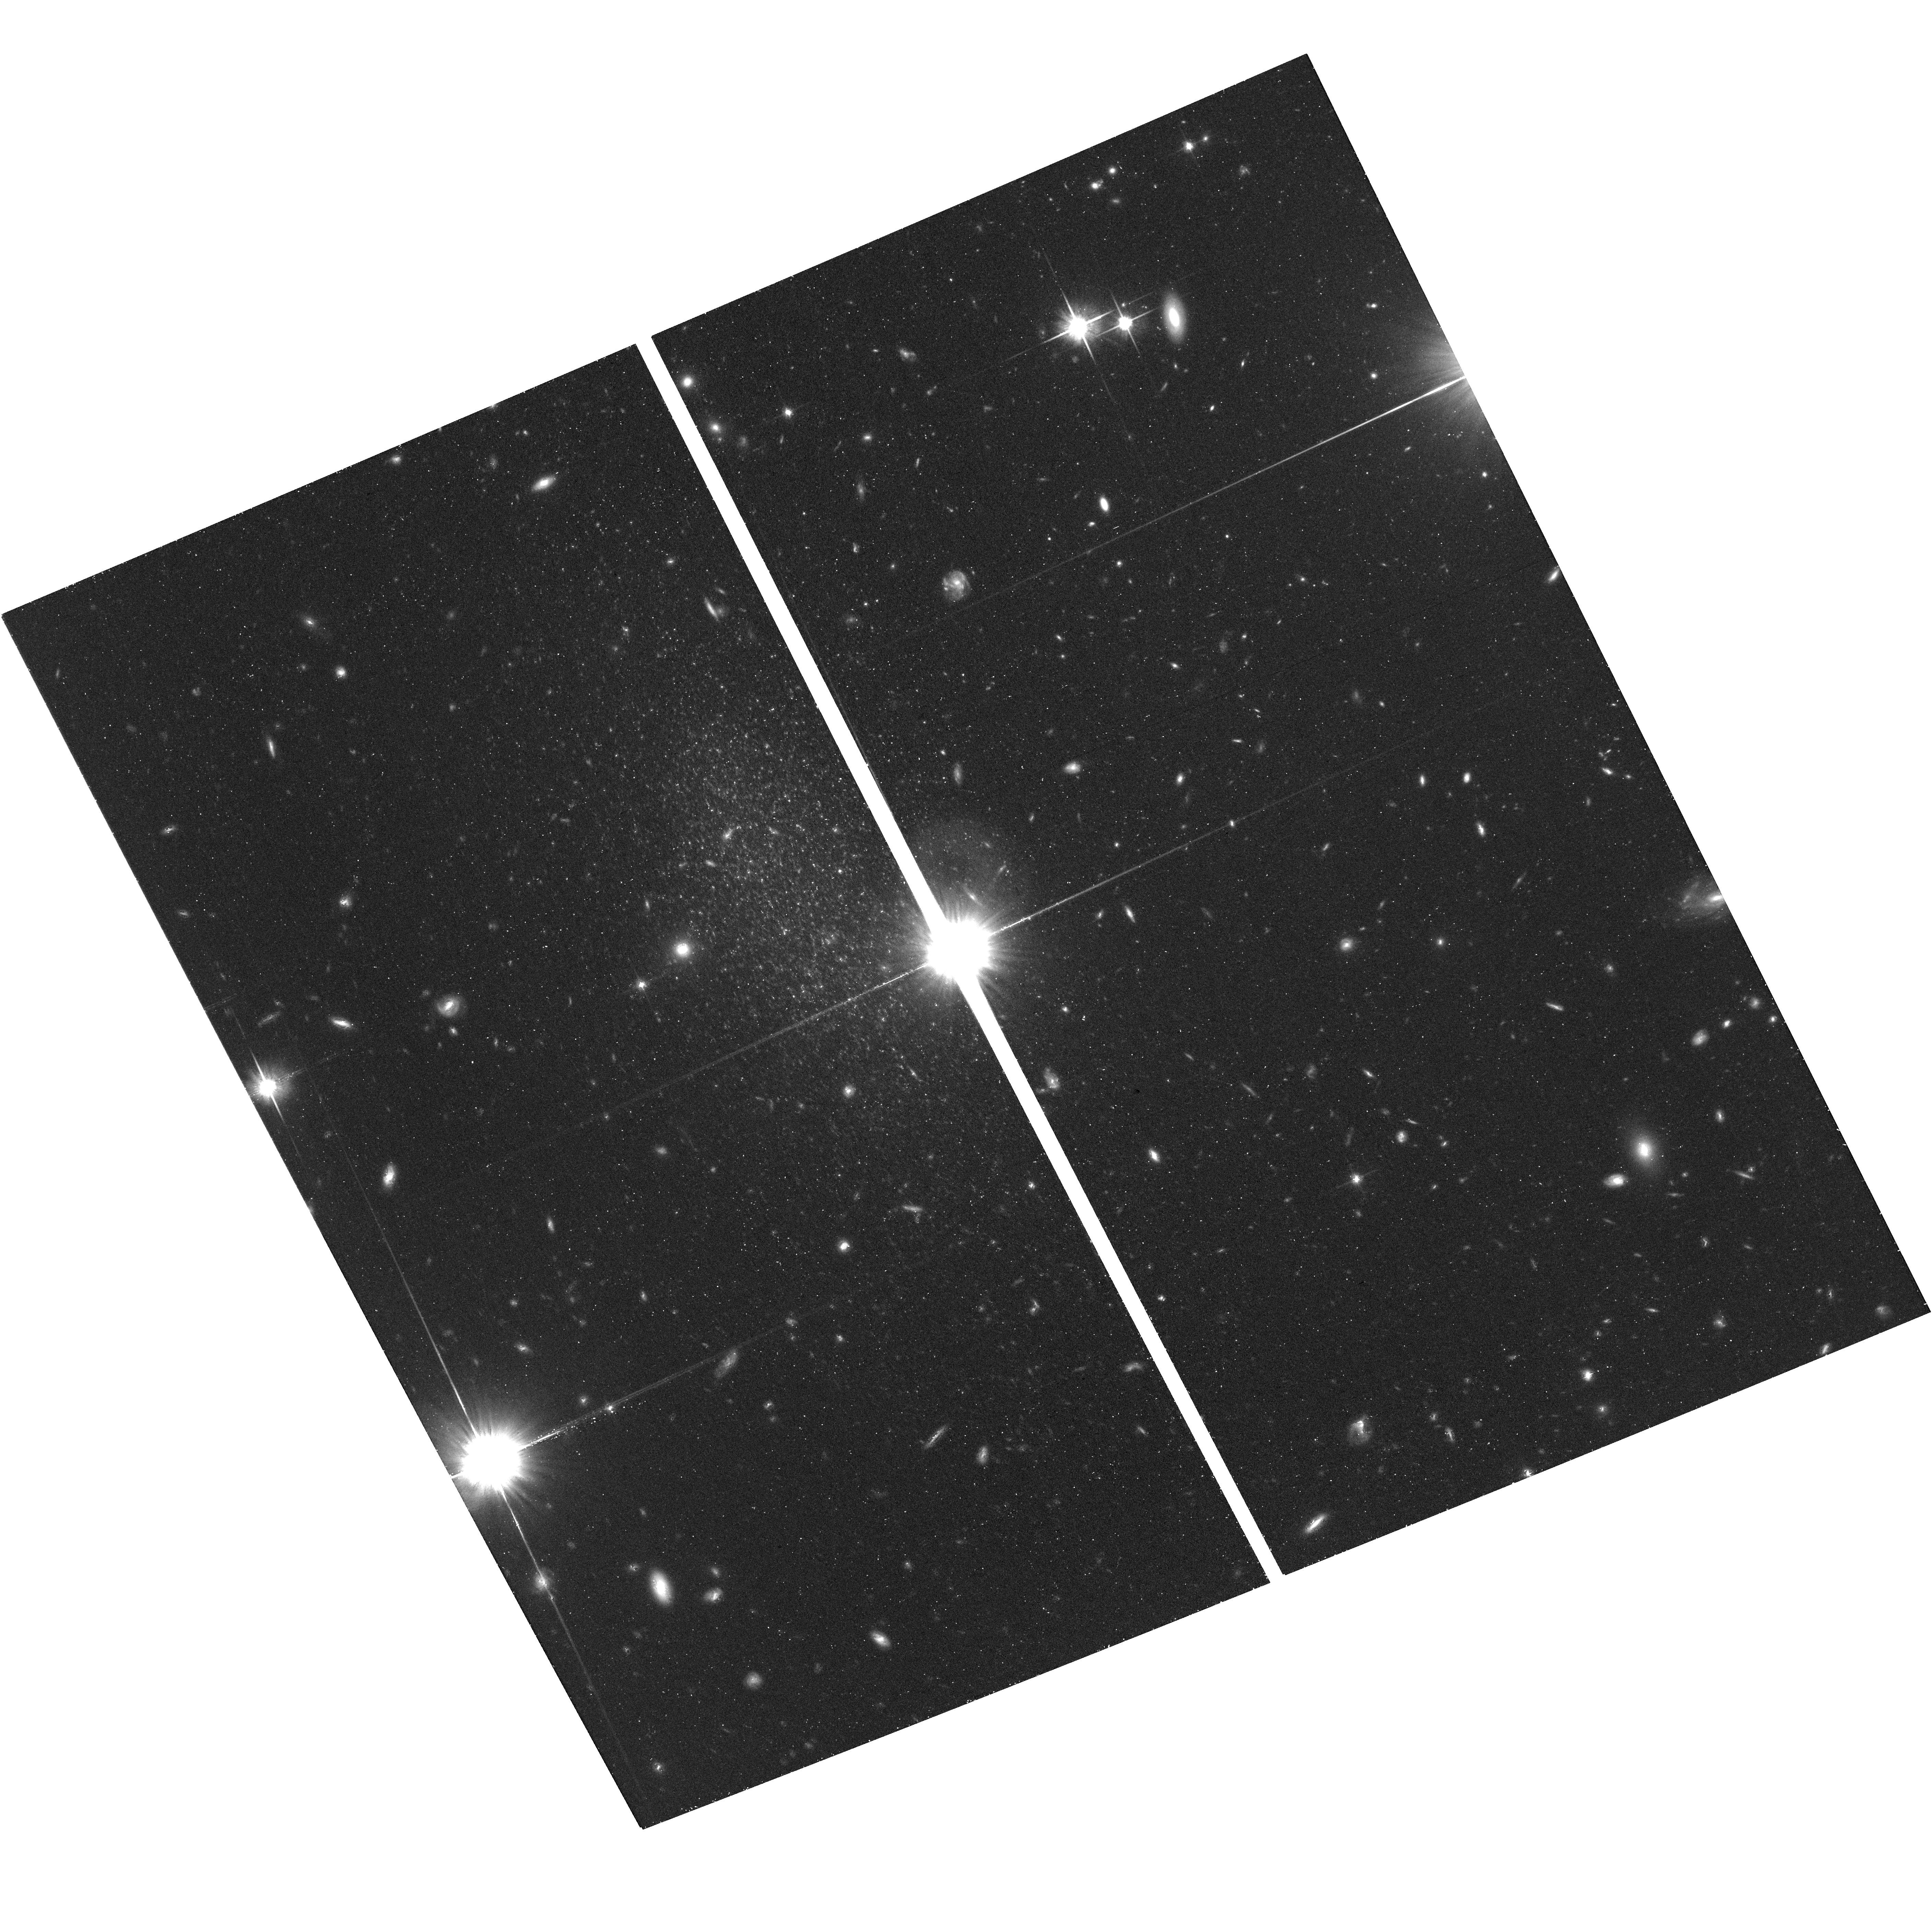
Target: KKR25. Instrument: ACS/WFC. Filter: F814W. Exposure: 42 min. Observation ID: hst_15244_11_acs_wfc_f814w_jdjt11

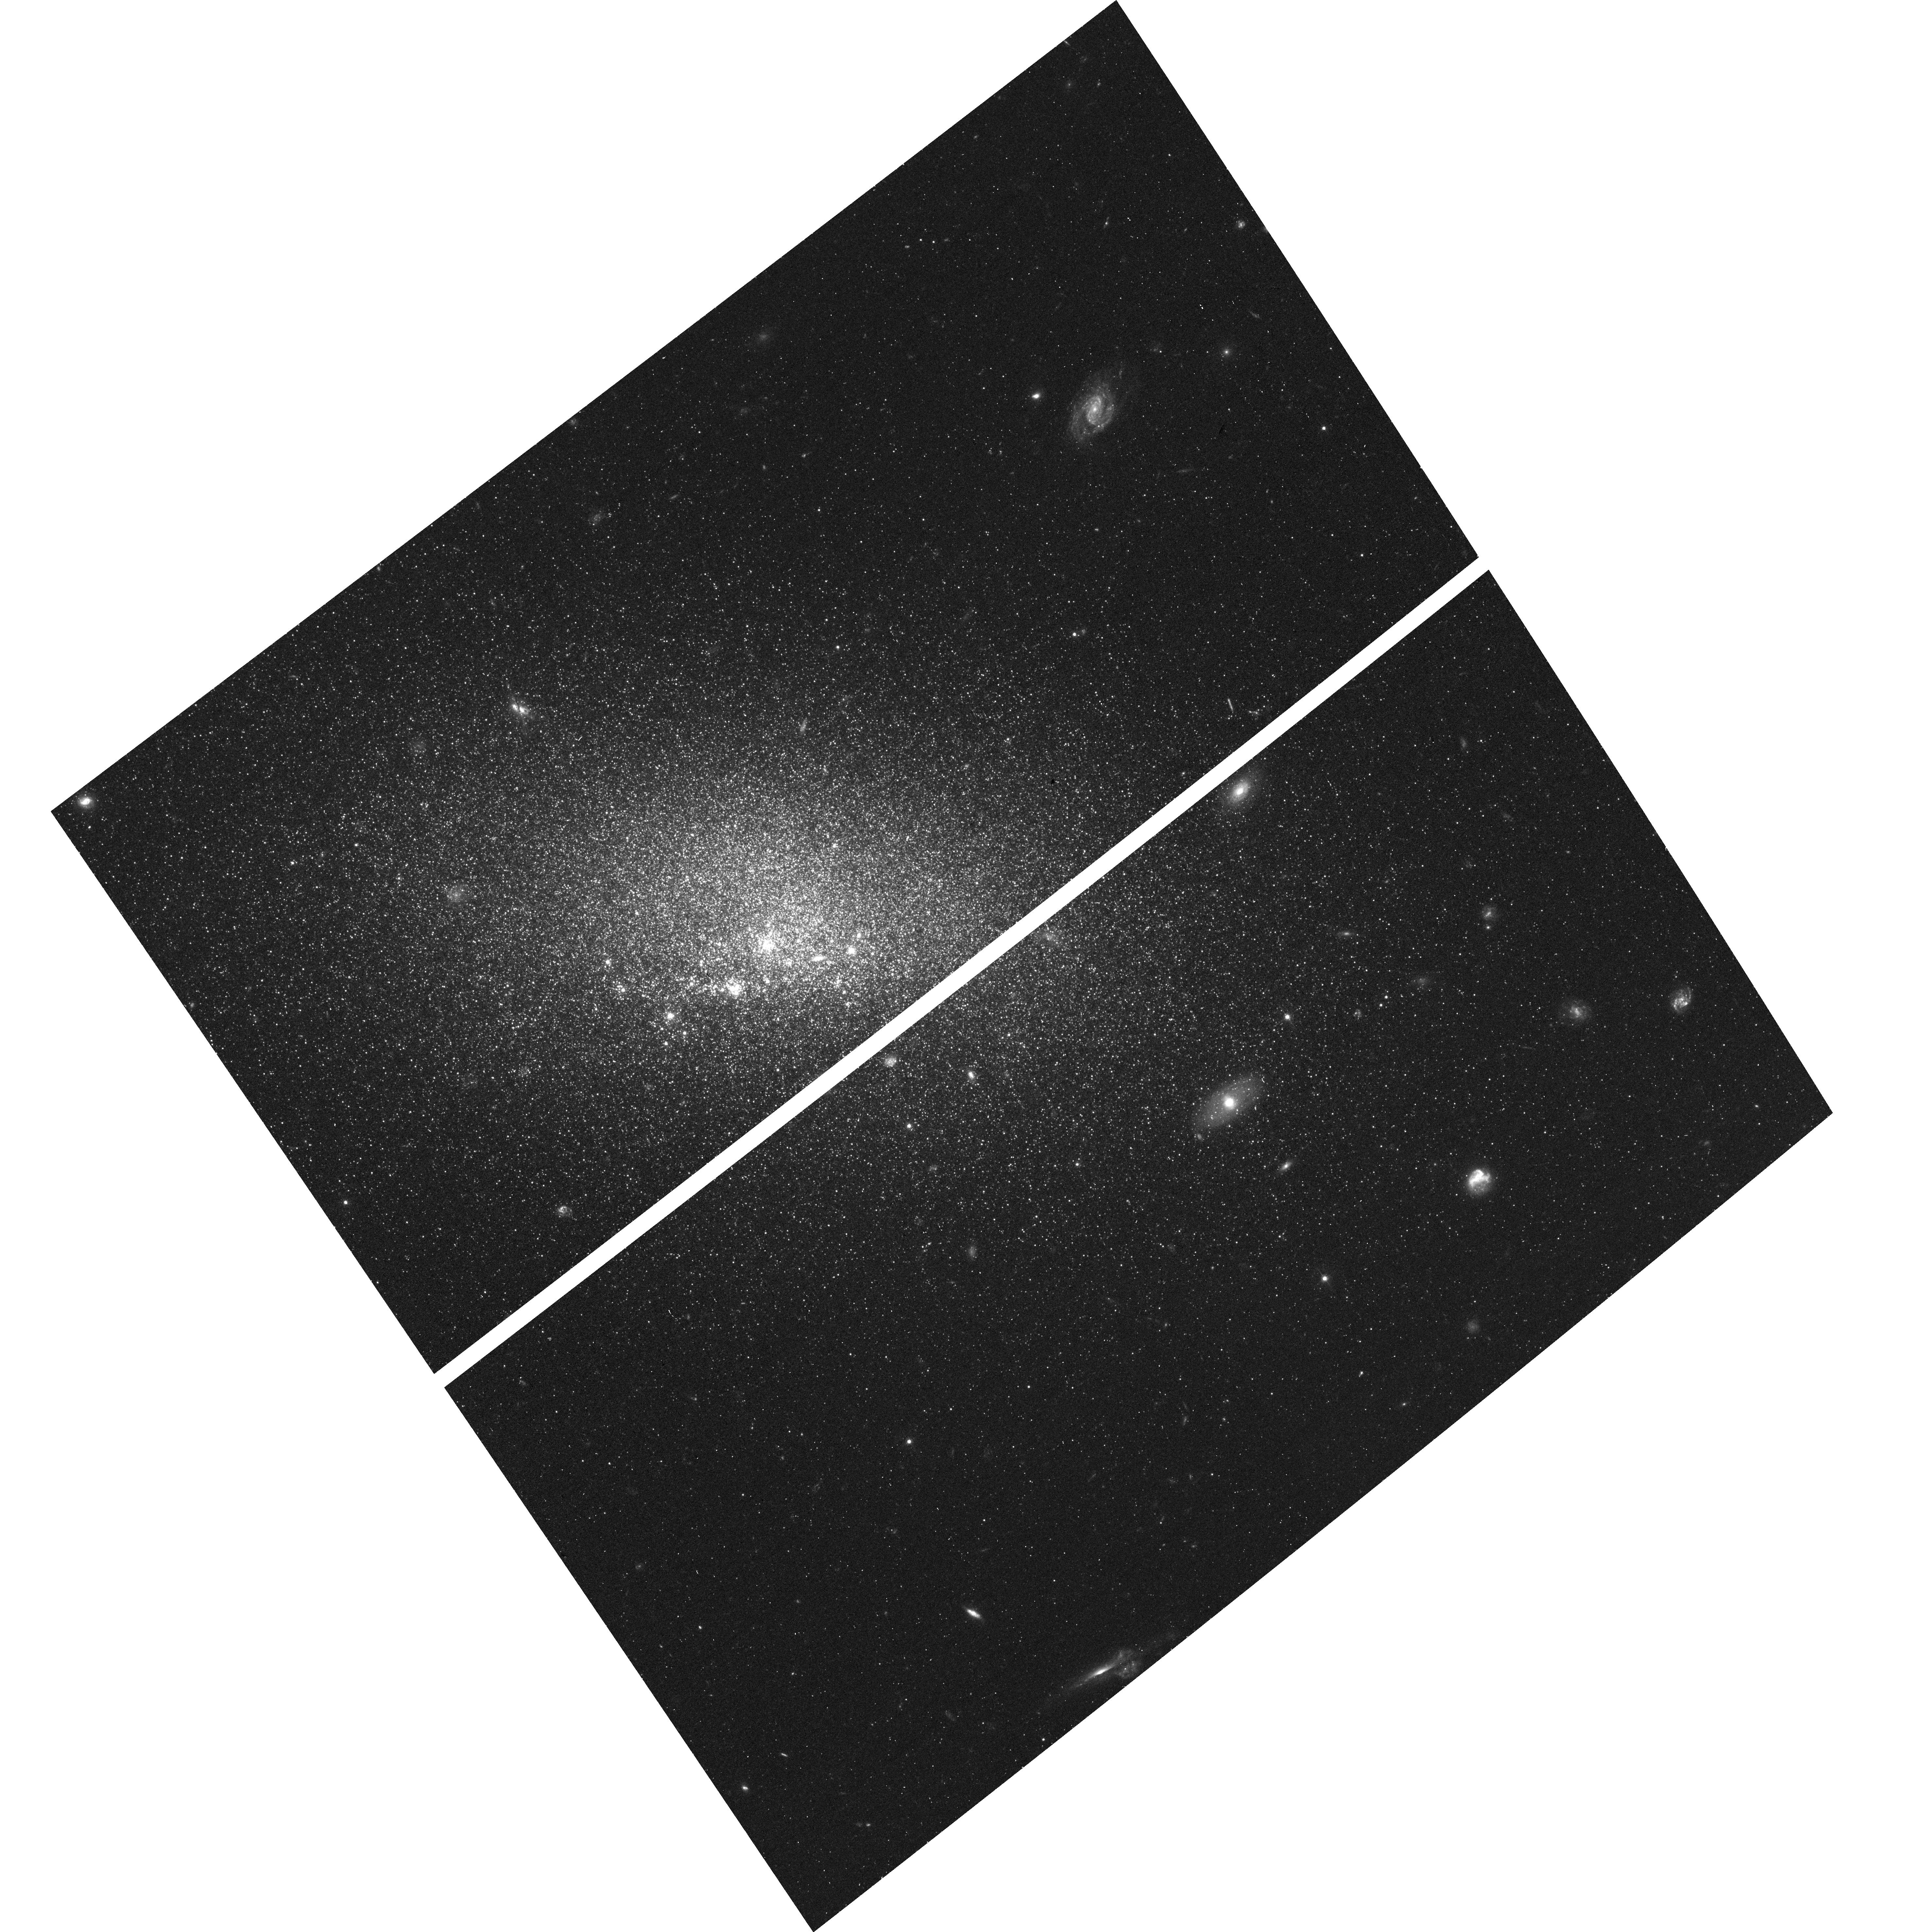
Target: VV124. Instrument: ACS/WFC. Filter: F475W. Exposure: 47 min. Observation ID: hst_15244_05_acs_wfc_f475w_jdjt05

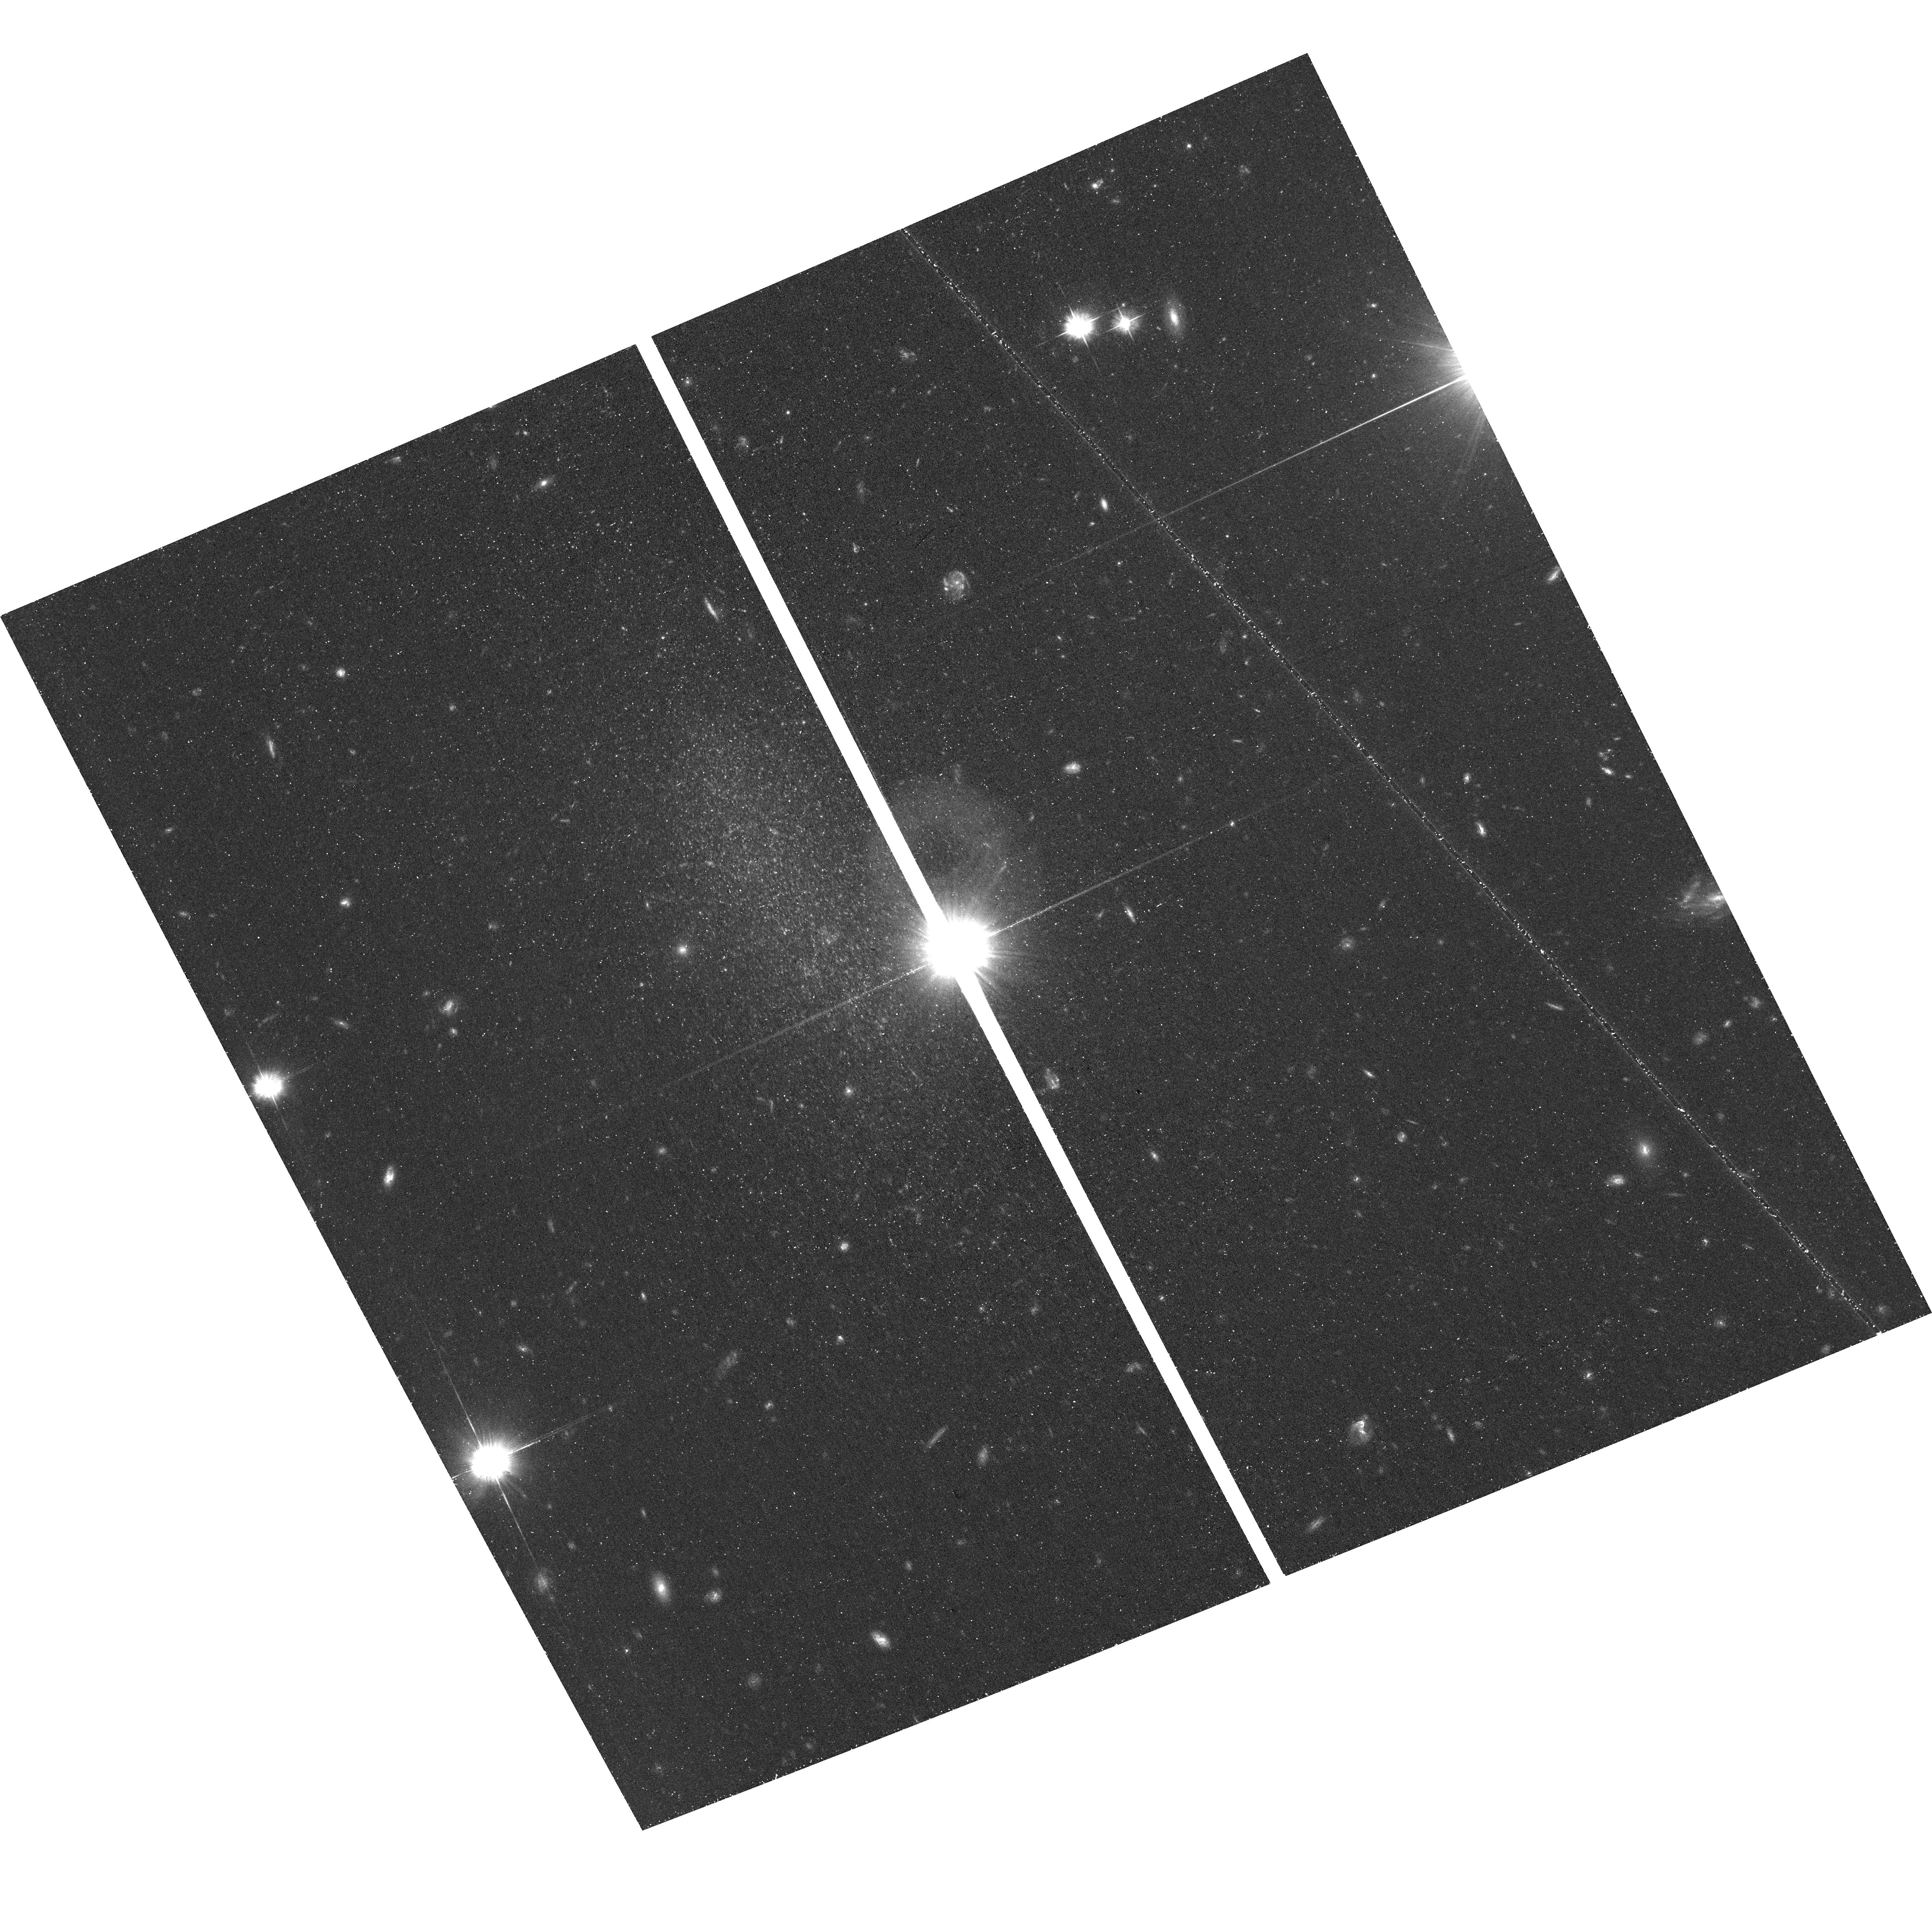
Target: KKR25. Instrument: ACS/WFC. Filter: F475W. Exposure: 47 min. Observation ID: hst_15244_11_acs_wfc_f475w_jdjt11

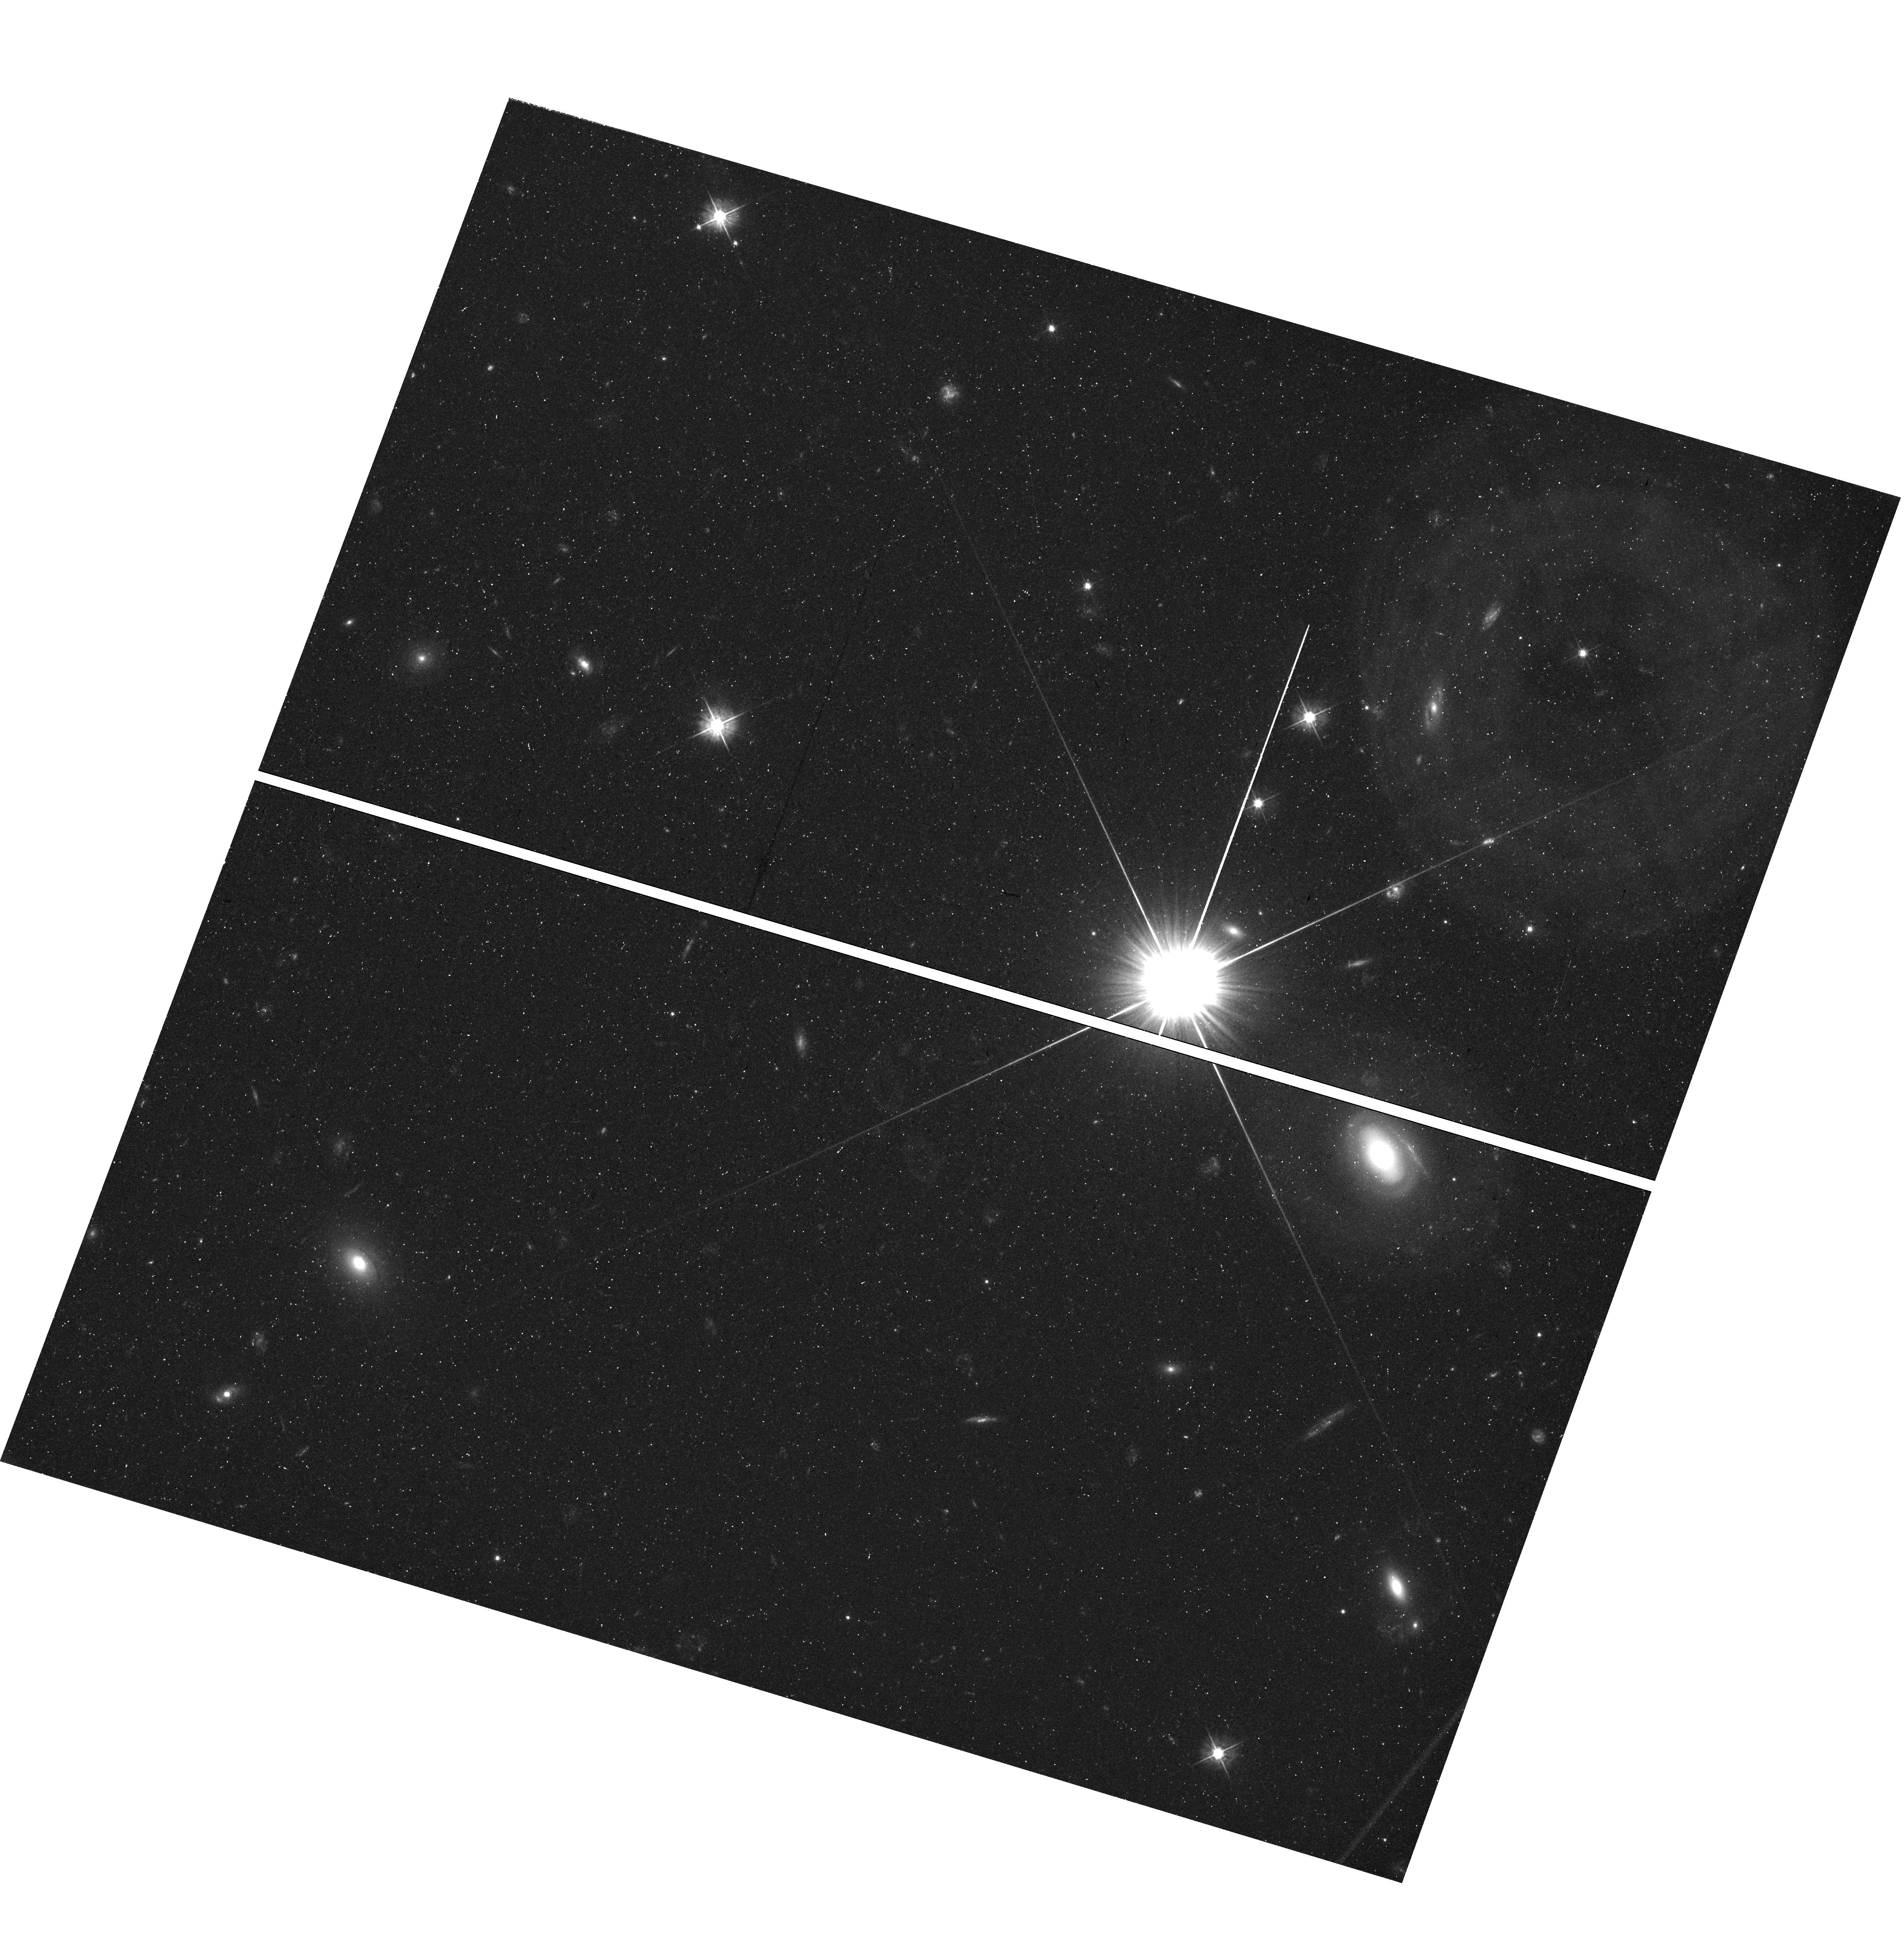
Target: KKR25. Instrument: WFC3/UVIS. Filter: F475W. Exposure: 49 min. Observation ID: hst_15244_12_wfc3_uvis_f475w_idjt12

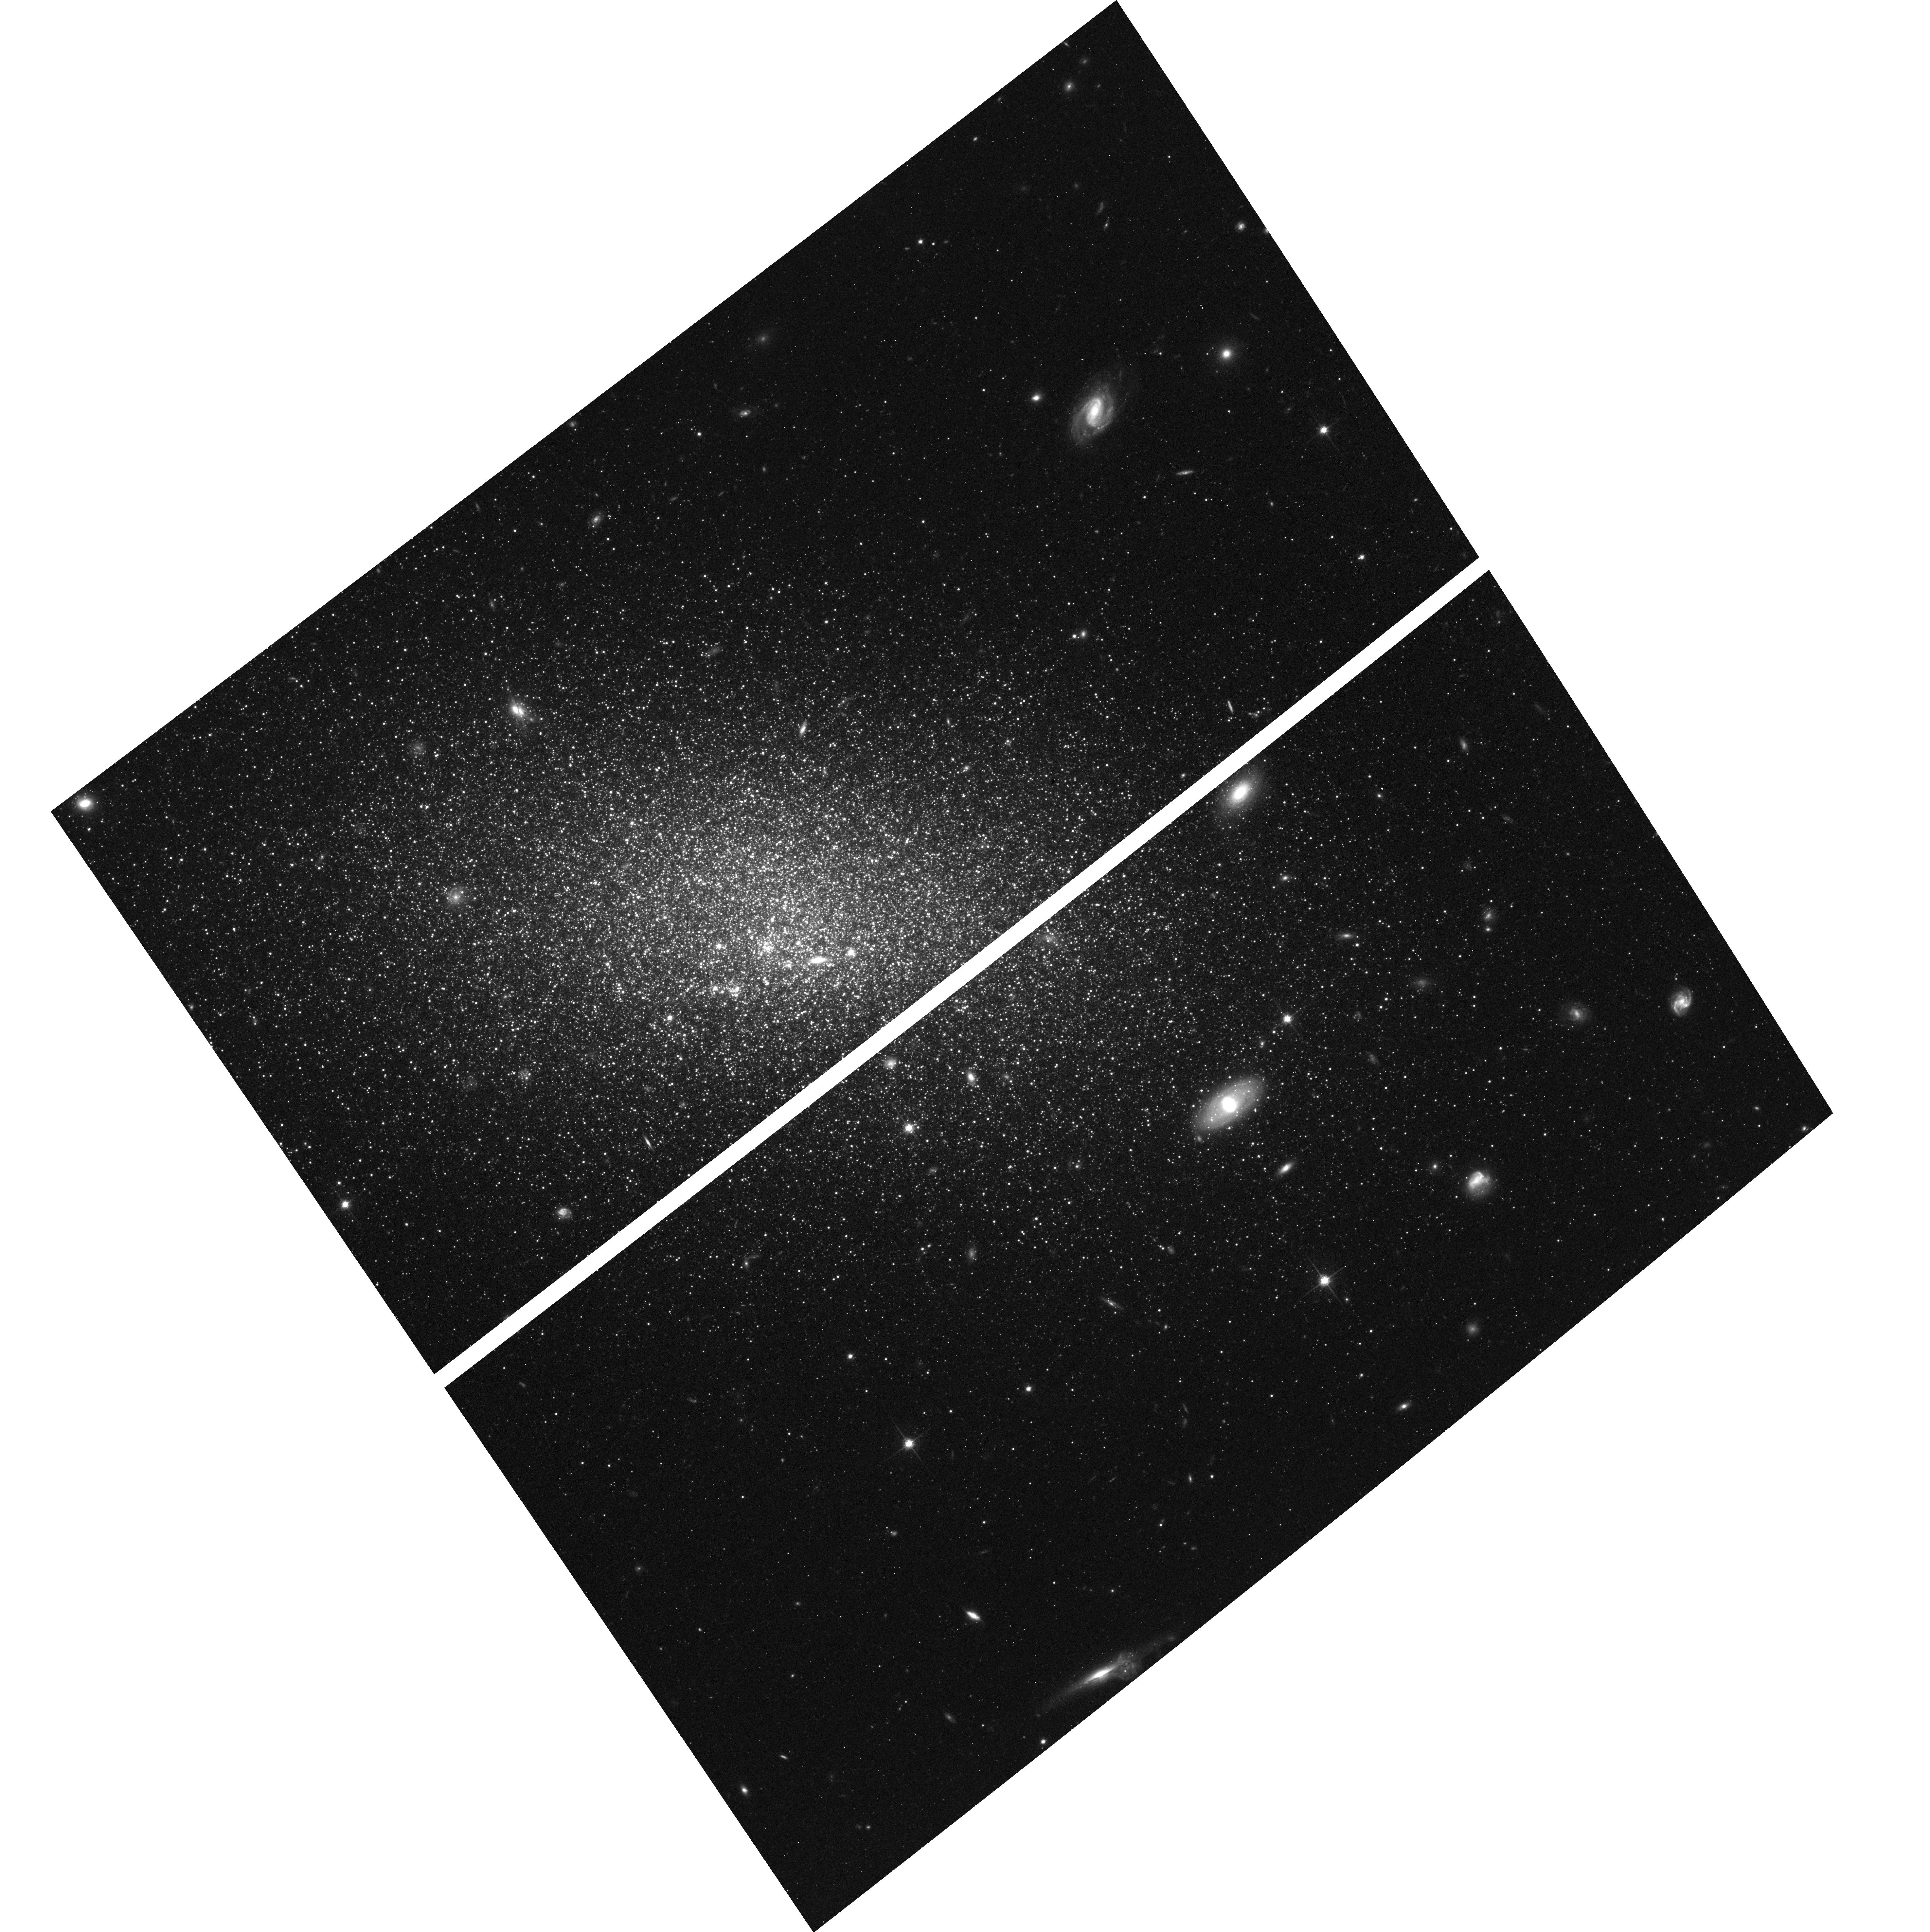
Target: VV124. Instrument: ACS/WFC. Filter: F814W. Exposure: 42 min. Observation ID: hst_15244_07_acs_wfc_f814w_jdjt07

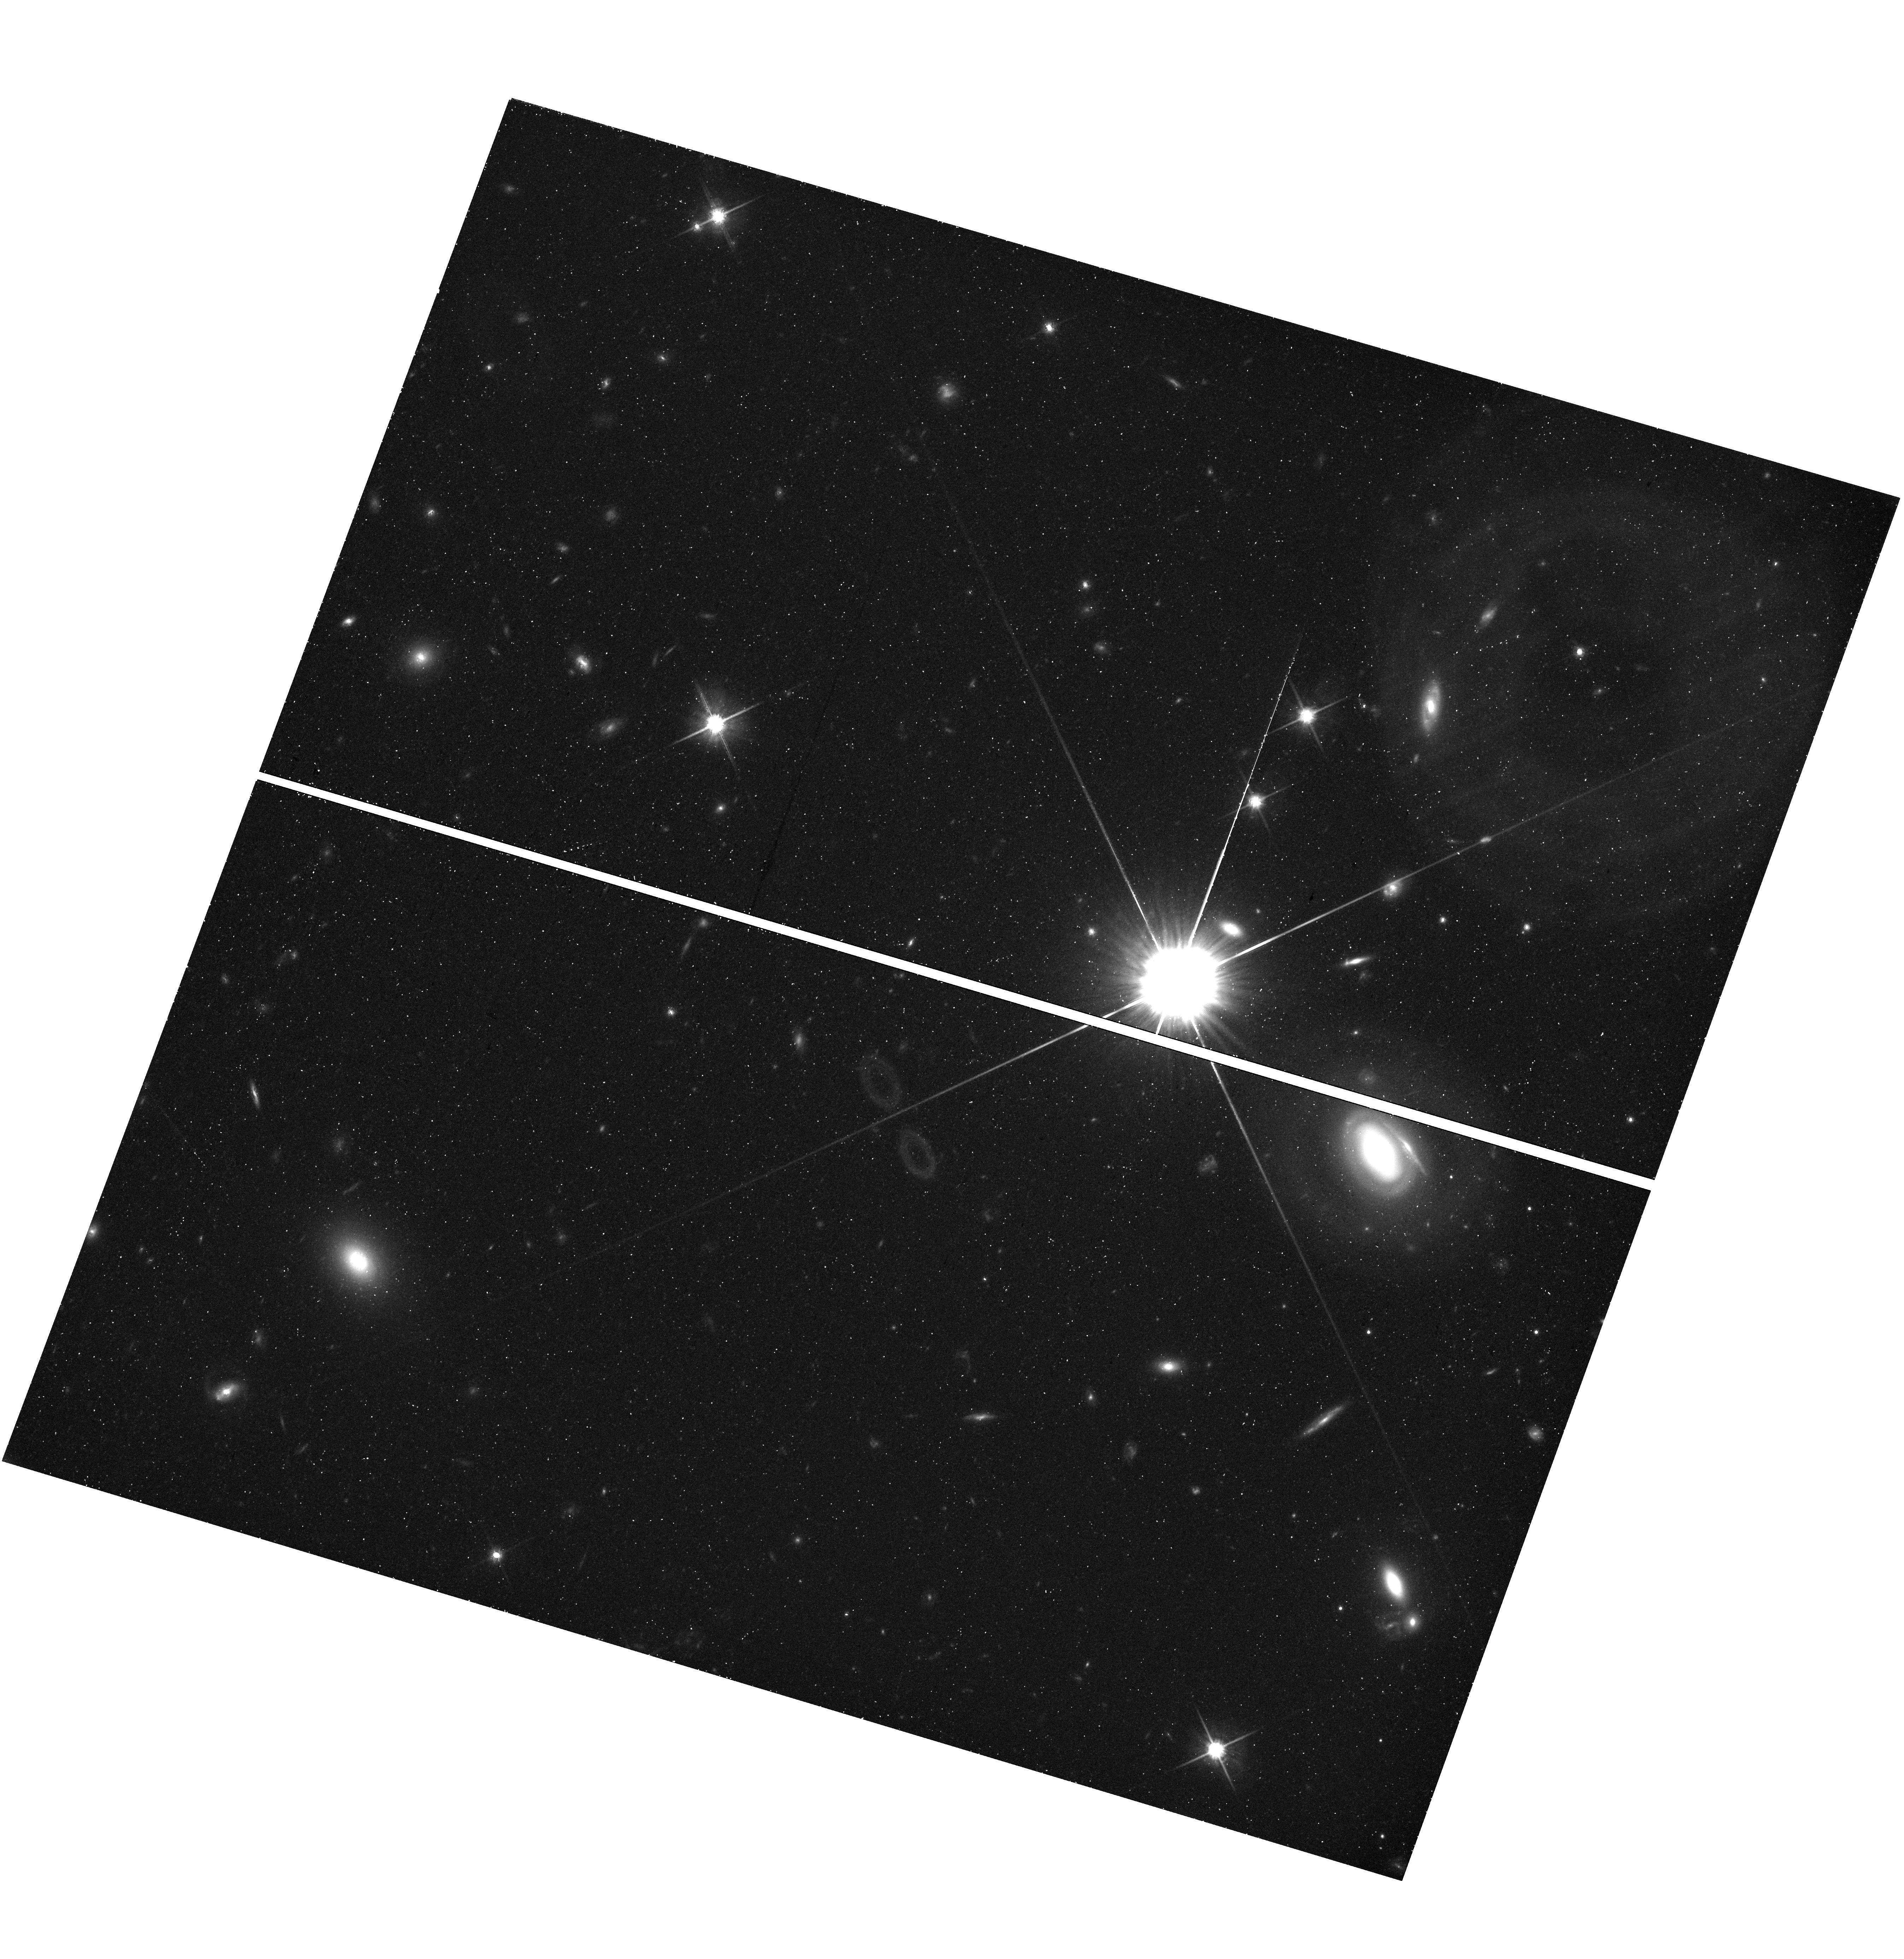
Target: KKR25. Instrument: WFC3/UVIS. Filter: F814W. Exposure: 45 min. Observation ID: hst_15244_15_wfc3_uvis_f814w_idjt15

A challenge to dSph formation models: are the most isolated Local Group dSph galaxies truly old? (PI: Monelli, Matteo)

What is the origin of the different dwarf galaxy types? The classification into dwarf irregular (dIrr), spheroidal (dSph), and transition (dT) types is based on their present-day properties. However, star formation histories (SFHs) reconstructed from deep color-magnitude diagrams (CMDs) provide details on the early evolution of galaxies of all these types, and indicate only two basic evolutionary paths. One is characterized by a vigorous but brief initial star-forming event, and little or no star formation thereafter (fast evolution), and the other one by roughly continuous star formation until (nearly) the present time (slow evolution). These two paths do not map directly onto the dIrr, dT and dSph types. Thus, the present galaxy properties do not reflect their lifetime evolution. Since there are some indications that slow dwarfs were assembled in lower-density environments than fast dwarfs, Gallart et al (2015) proposed that the distinction between fast and slow dwarfs reflects the characteristic density of the environment where they formed. This scenario, and more generally scenarios where dSph galaxies formed through the interaction with a massive galaxy, are challenged by a small sample of extremely isolated dSph/dT in the outer fringes of the Local Group. This proposal targets two of these objects (VV124, KKR25) for which we will infer their SFH -- through a novel technique that combines the information from their RR Lyrae stars and deep CMDs sampling the intermediate-age population -- in order to test these scenarios. This is much less demanding on observing time than classical SFH derivation using full depth CMDs.